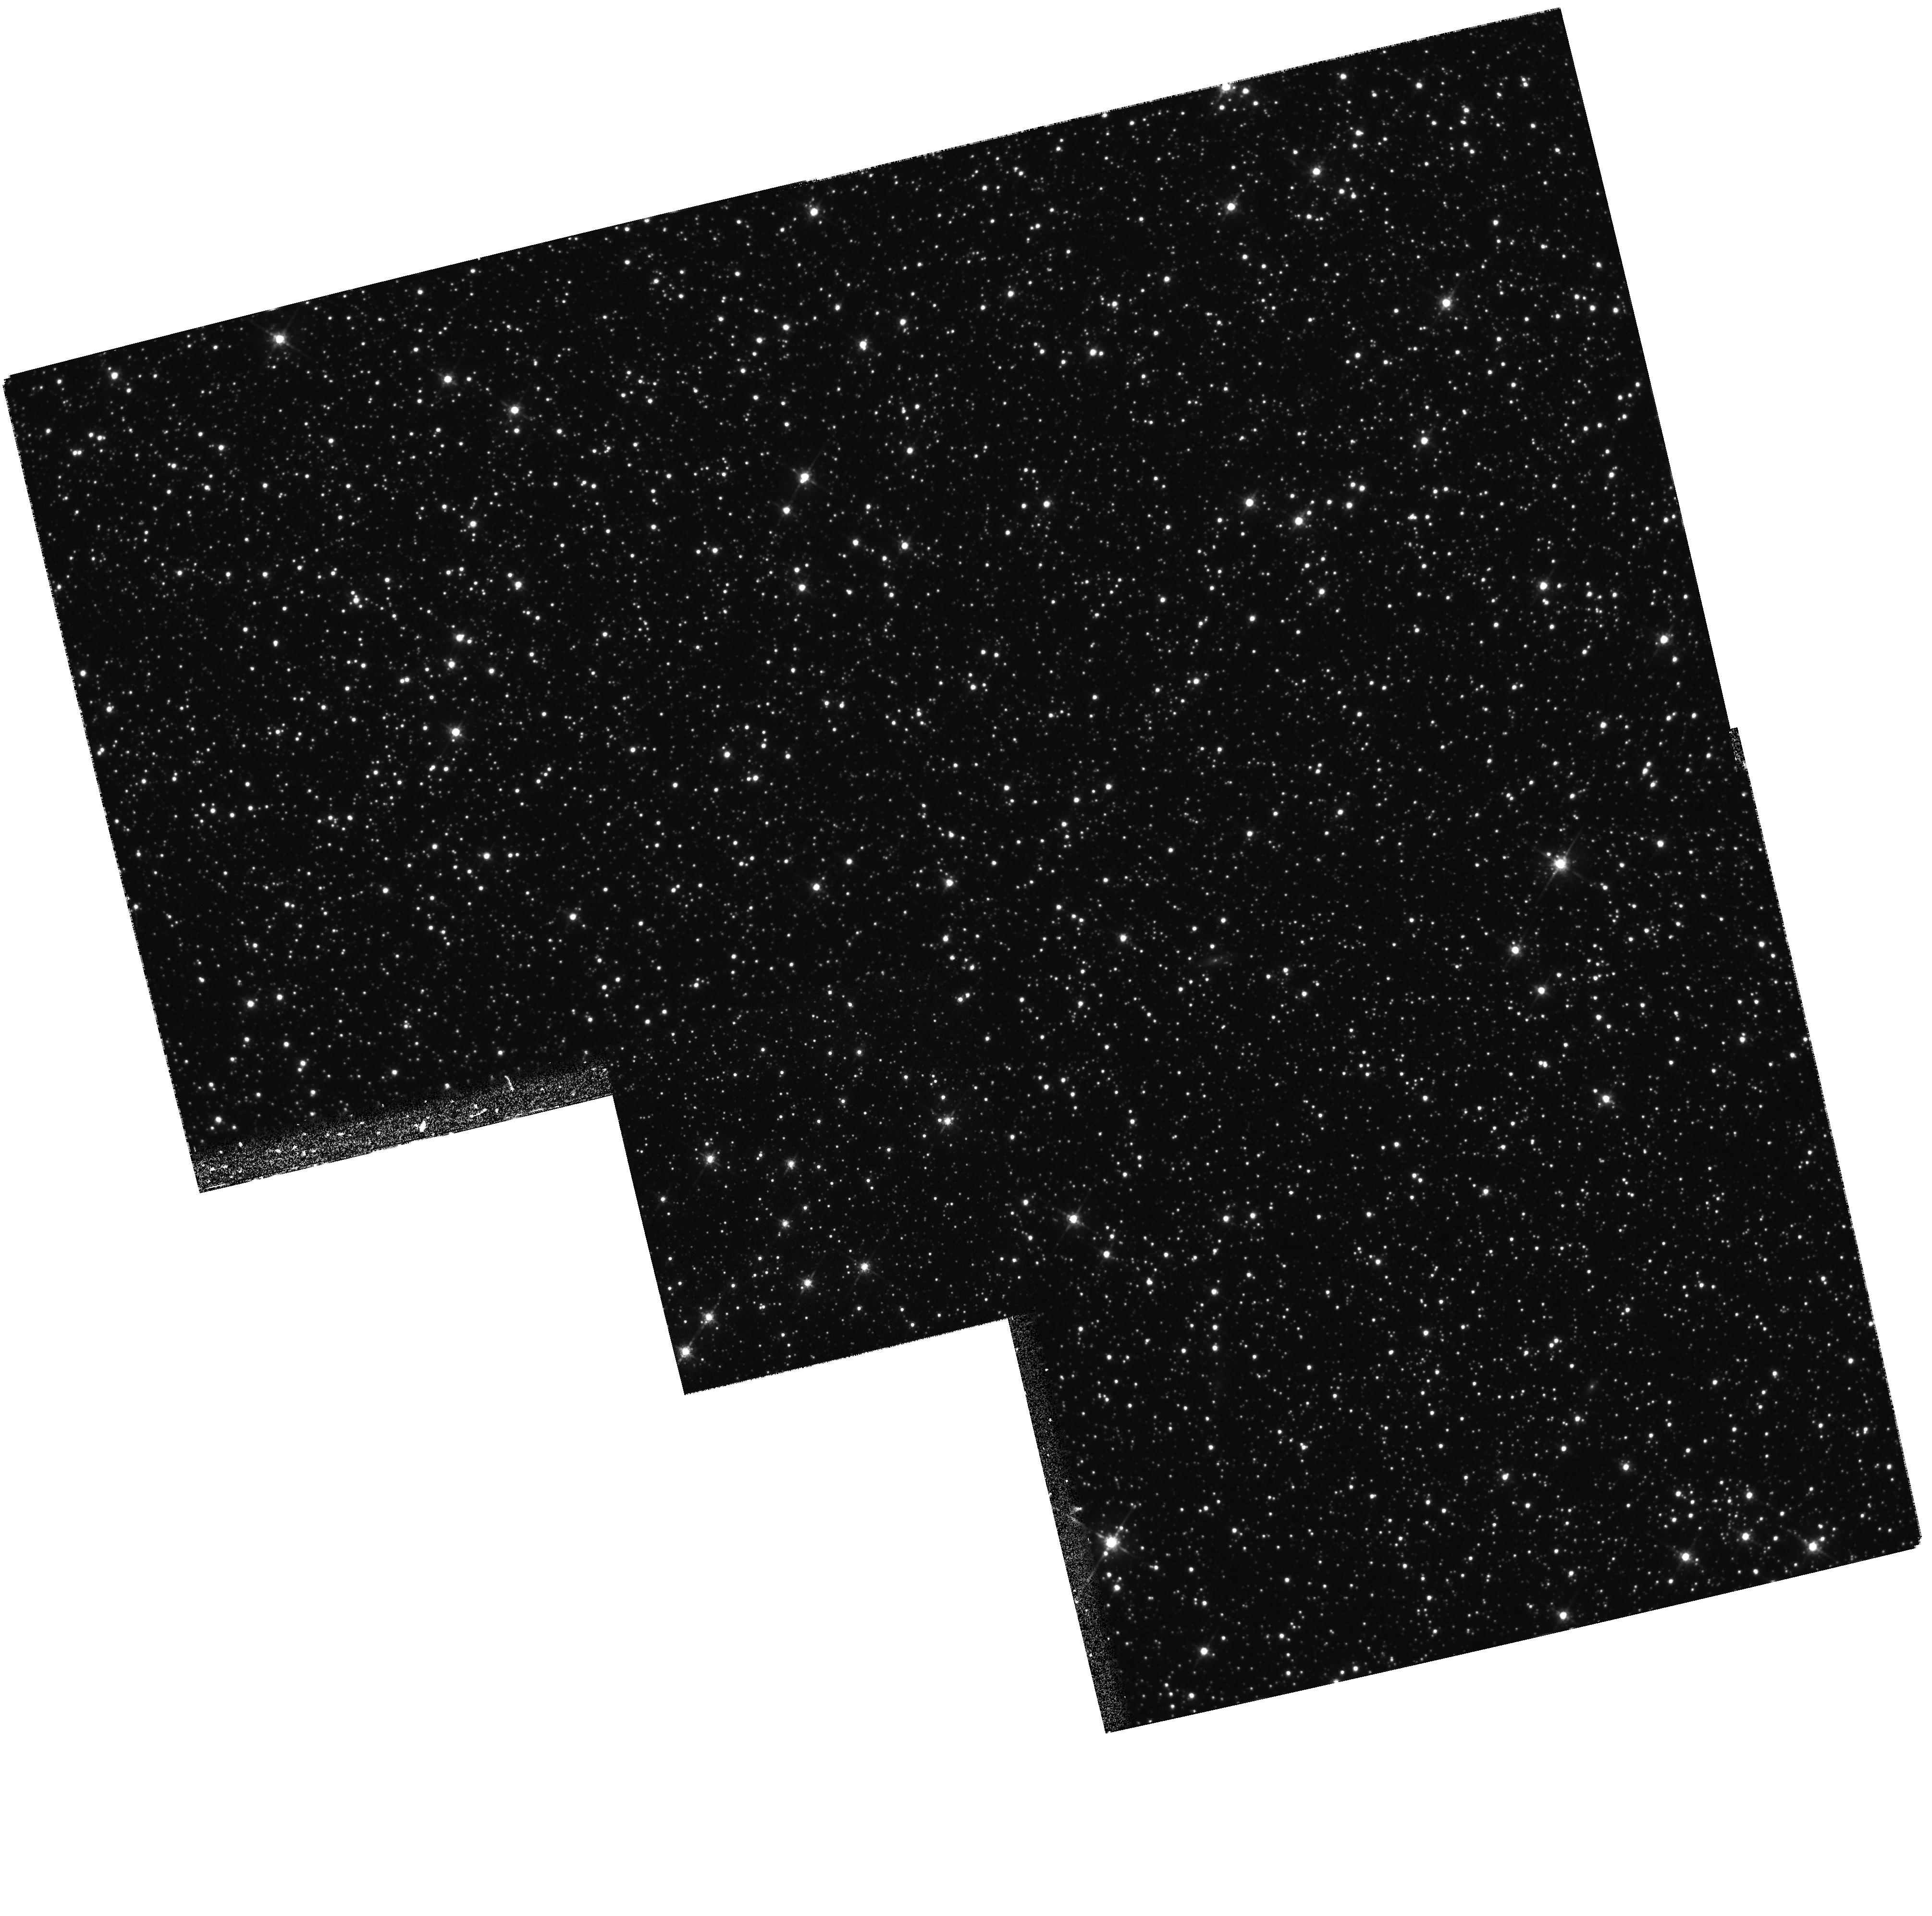
Target: LMC-0534-7025
Instrument: WFPC2/PC
Filter: F675W
Exposure: 35 min
Observation ID: hst_5901_01_wfpc2_pc_f675w_u3y501

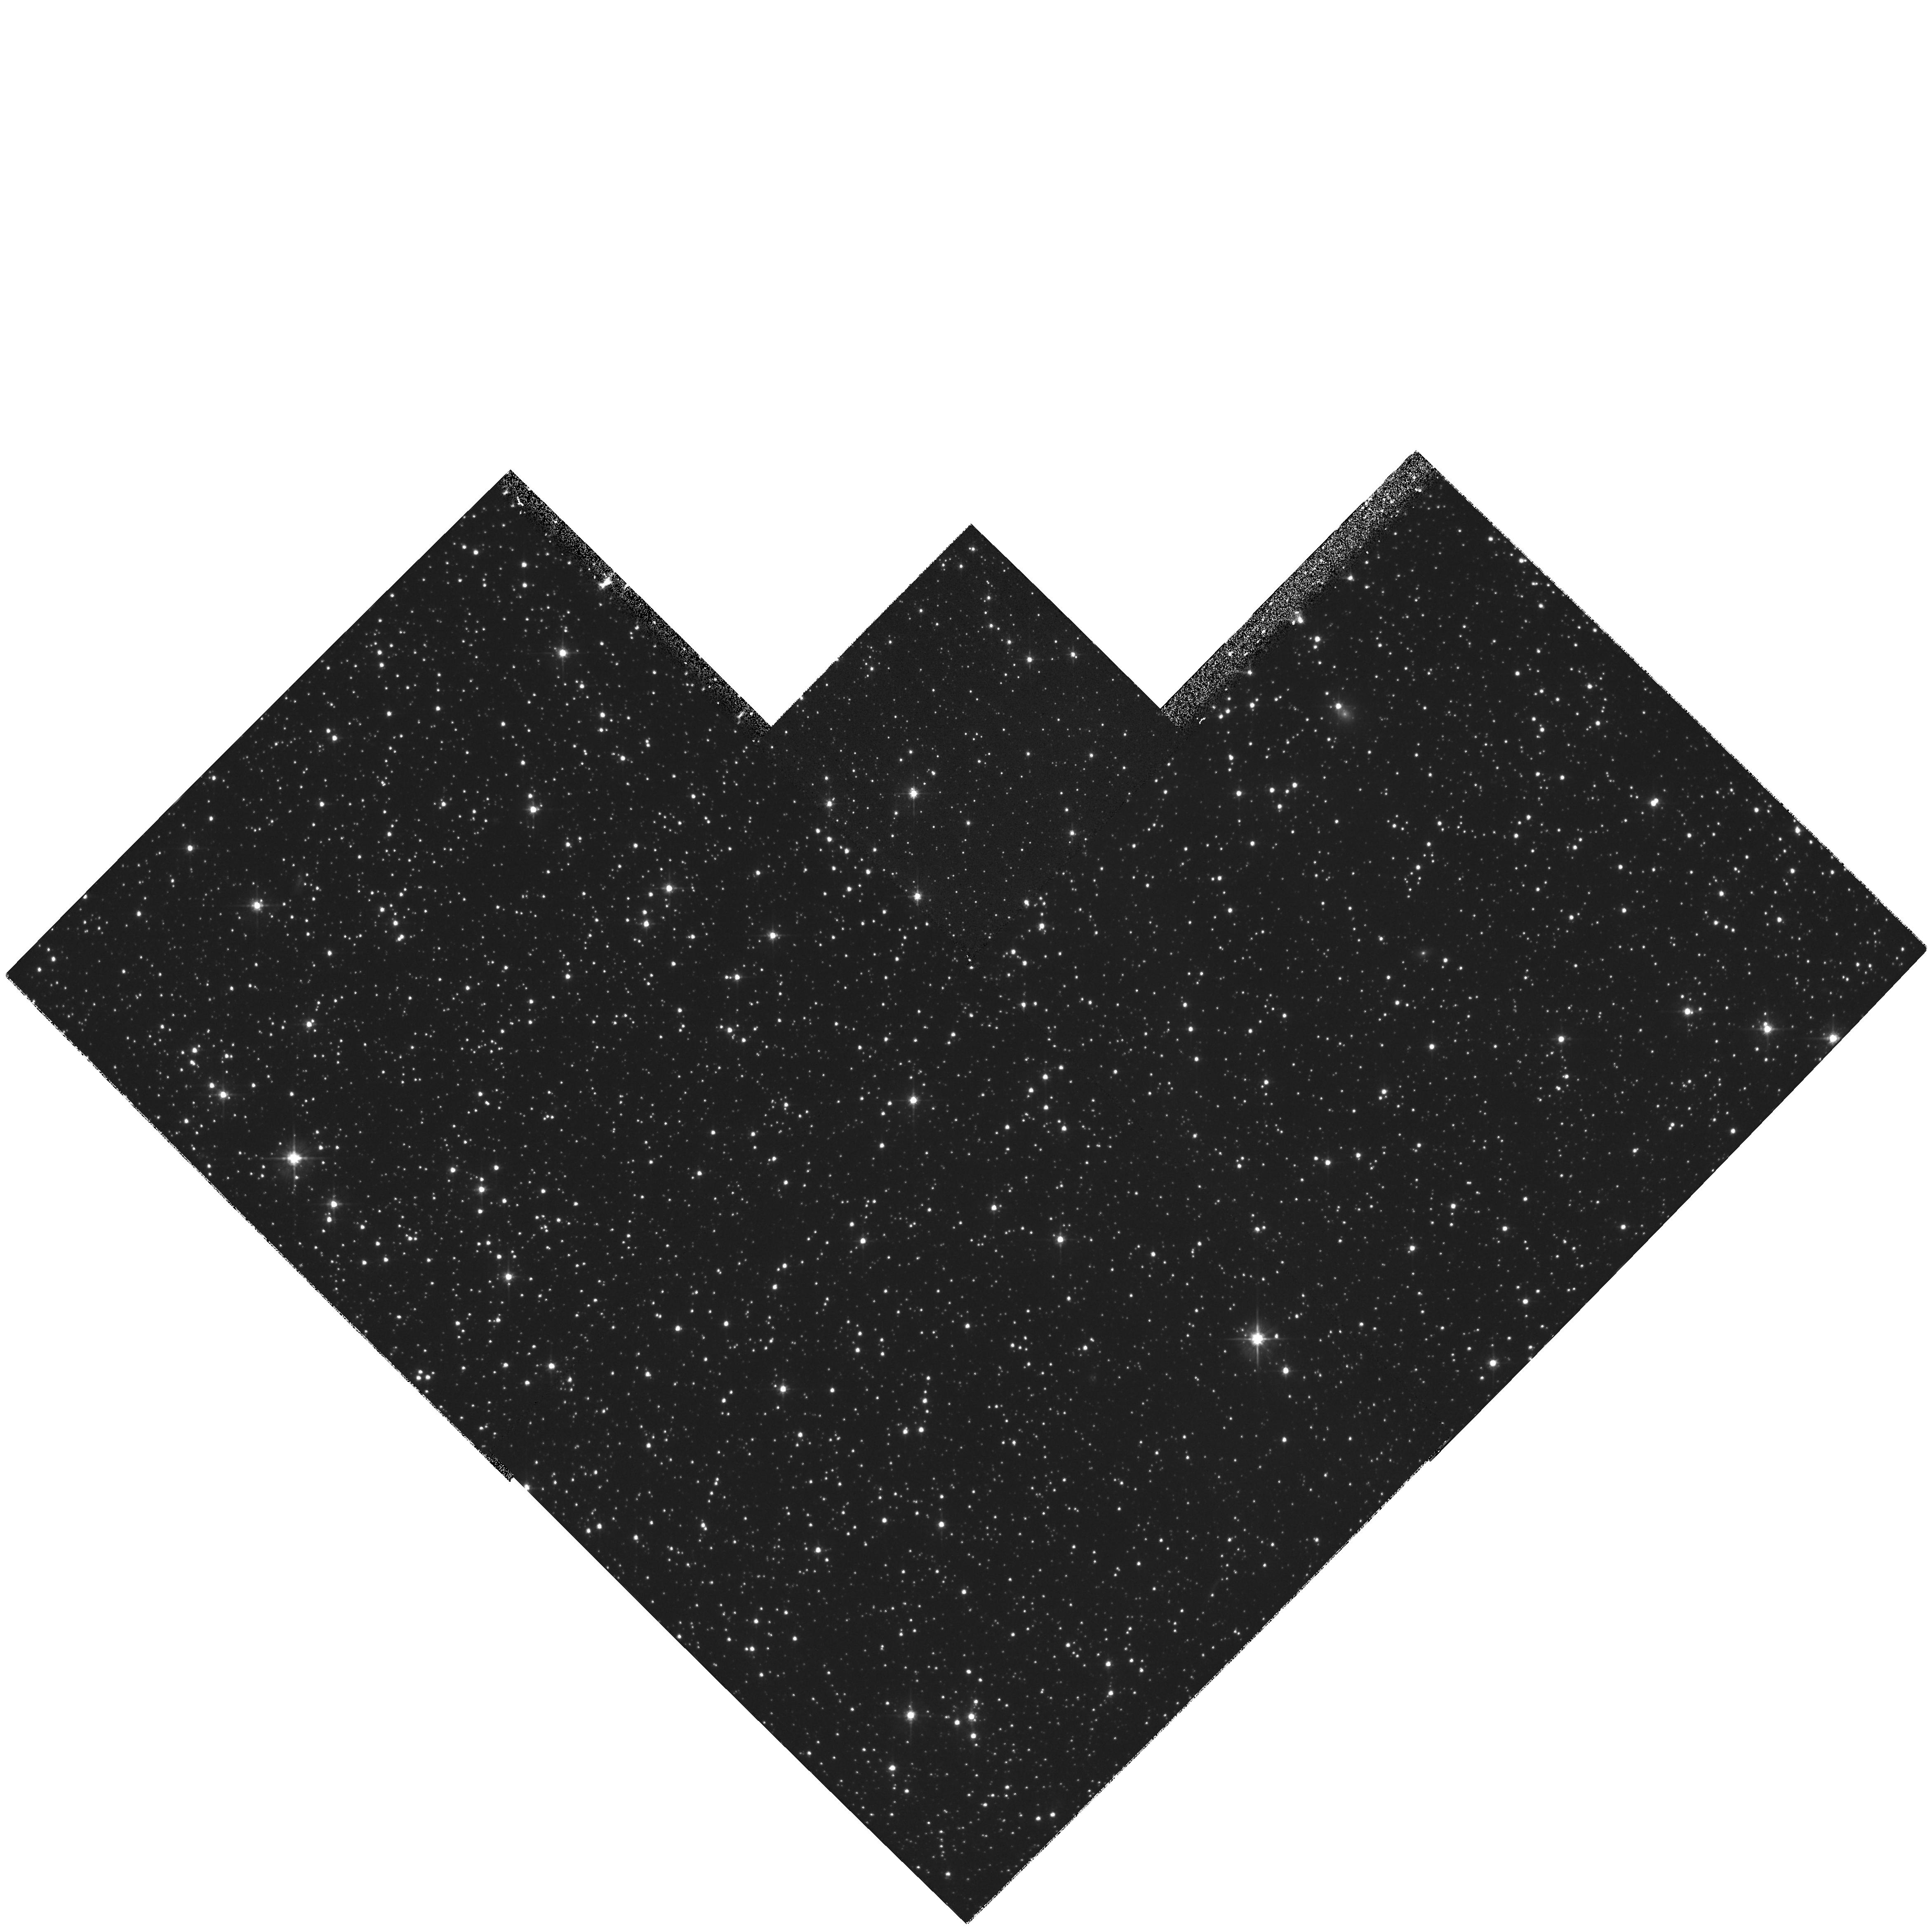
Target: LMC-0517-7047
Instrument: WFPC2/PC
Filter: F555W
Exposure: 26 min
Observation ID: hst_5901_03_wfpc2_pc_f555w_u3y503

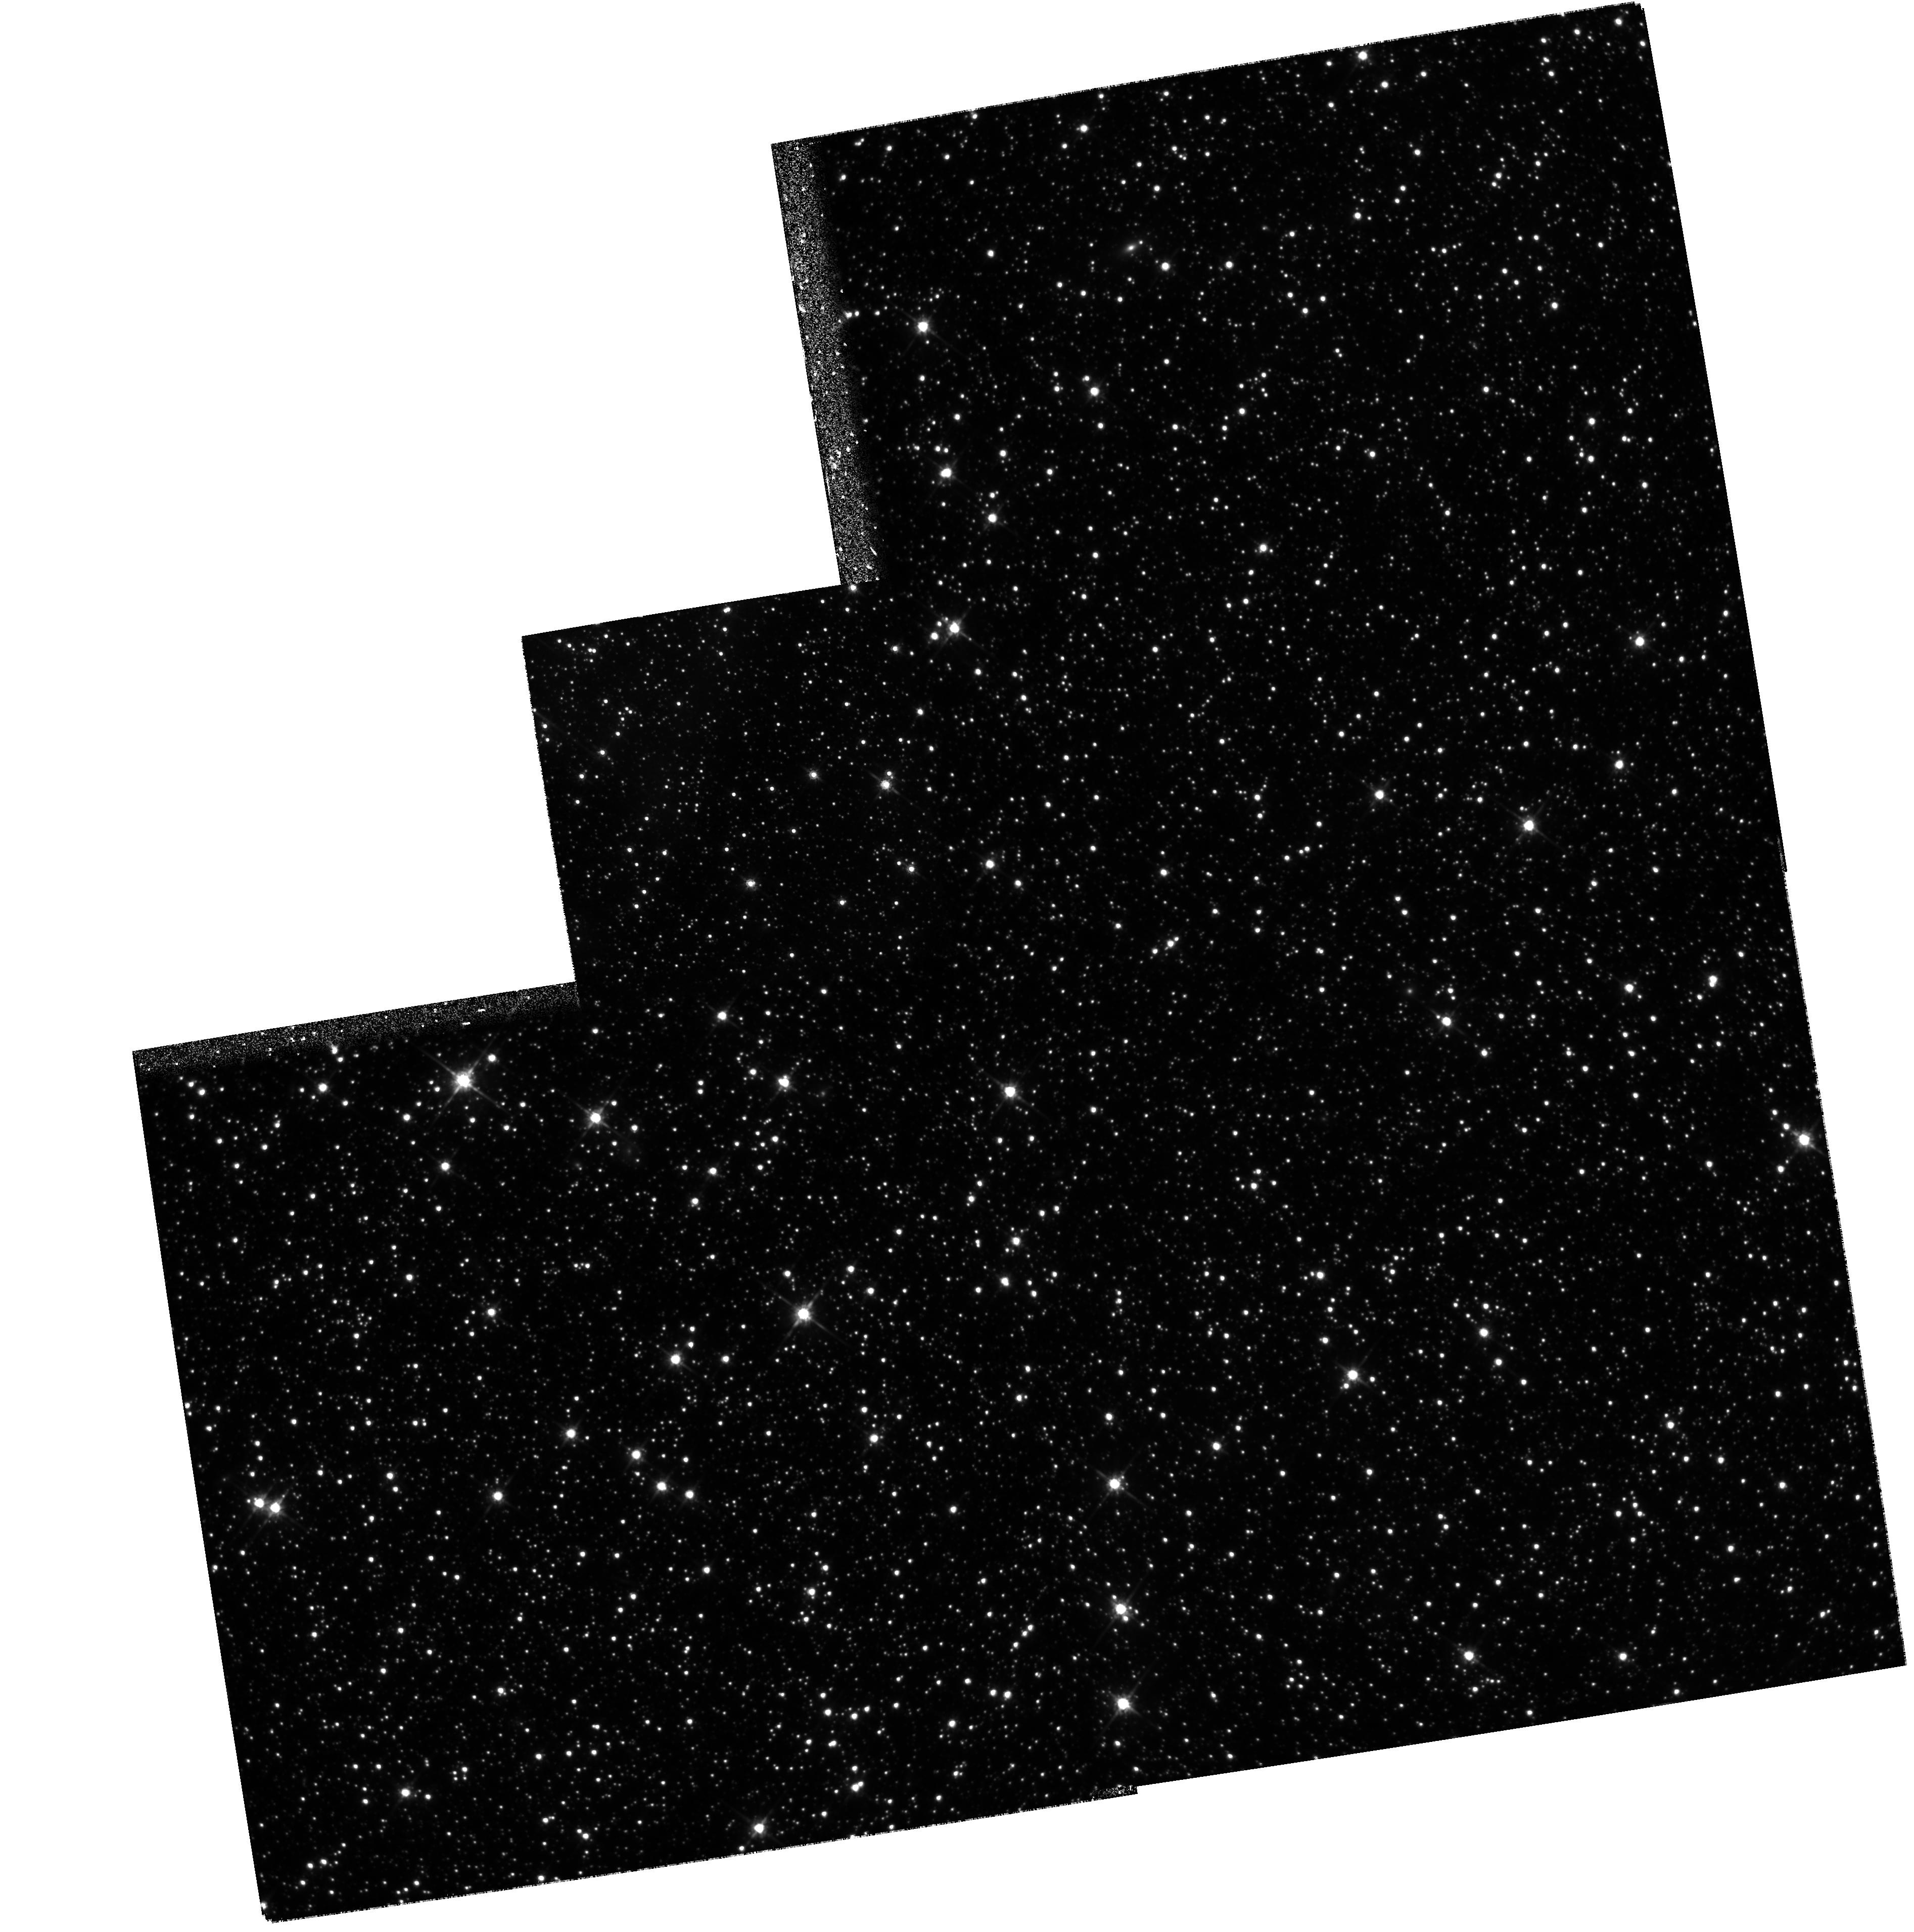
Target: LMC-0515-6848
Instrument: WFPC2/PC
Filter: F814W
Exposure: 5.6 h
Observation ID: hst_5901_04_wfpc2_pc_f814w_u3y504

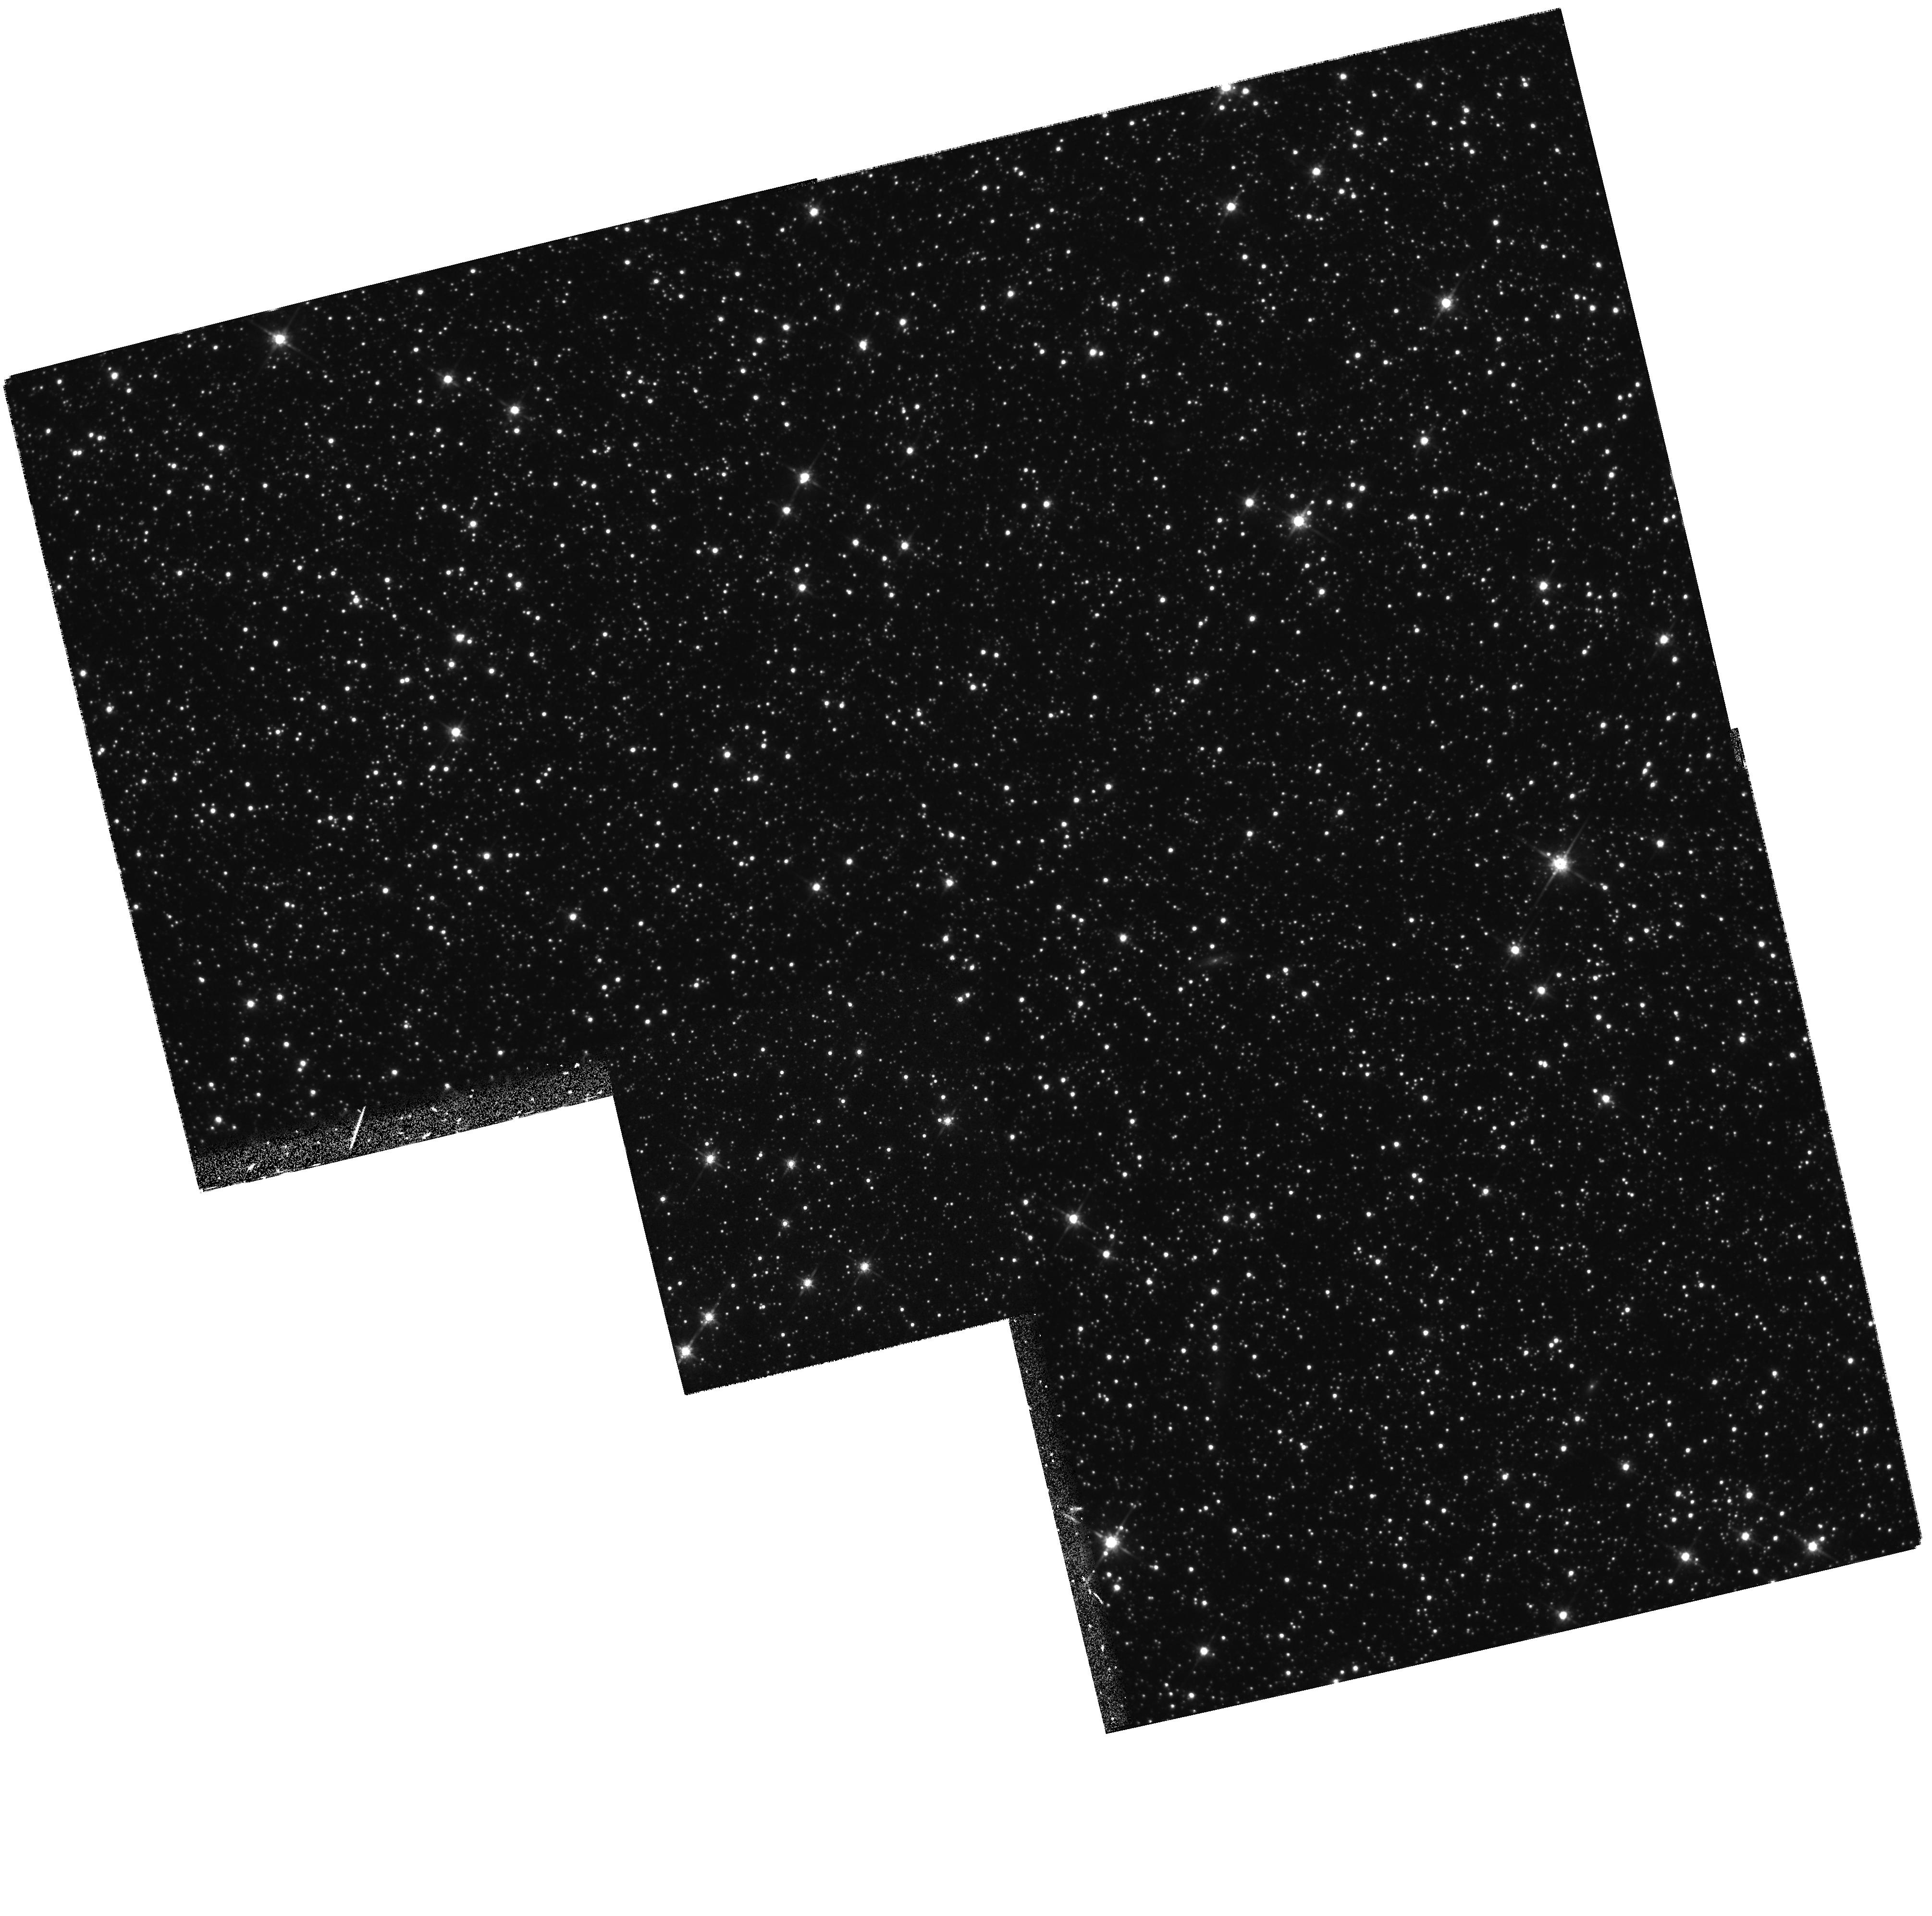
Target: LMC-0534-7025
Instrument: WFPC2/PC
Filter: F814W
Exposure: 35 min
Observation ID: hst_5901_01_wfpc2_pc_f814w_u3y501

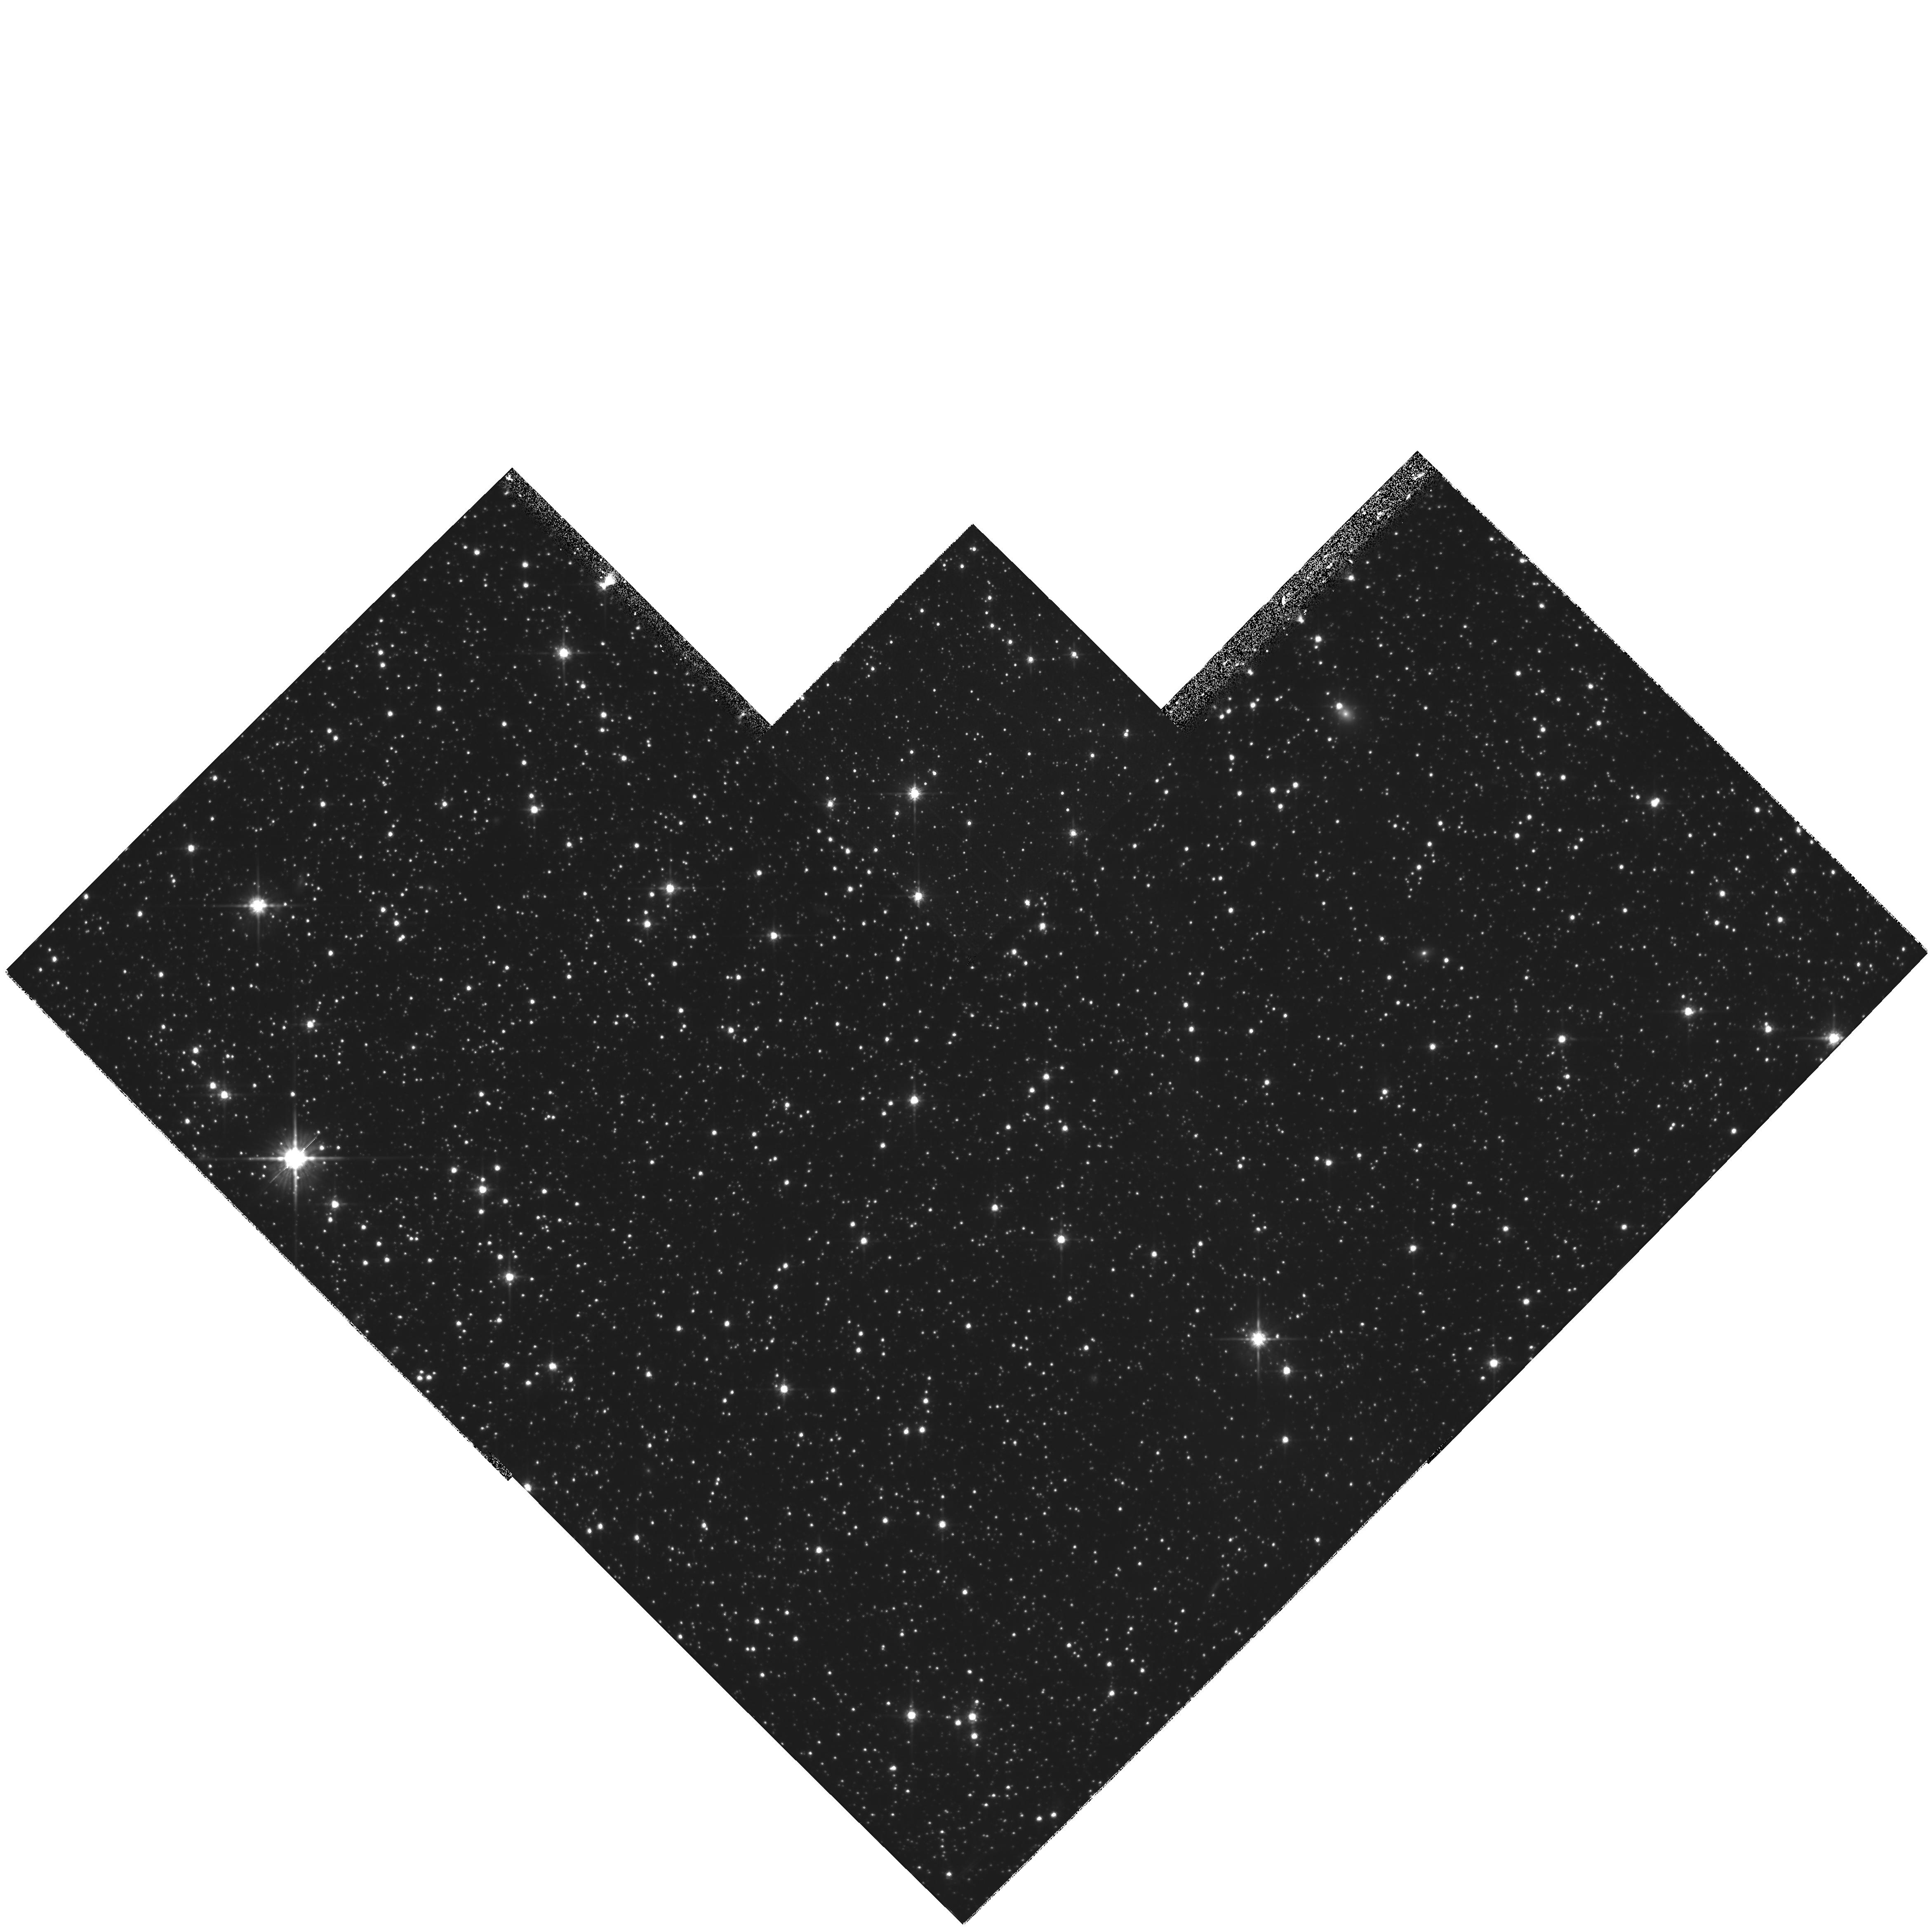
Target: LMC-0517-7047
Instrument: WFPC2/PC
Filter: F814W
Exposure: 4.6 h
Observation ID: hst_5901_02_wfpc2_pc_f814w_u3y502

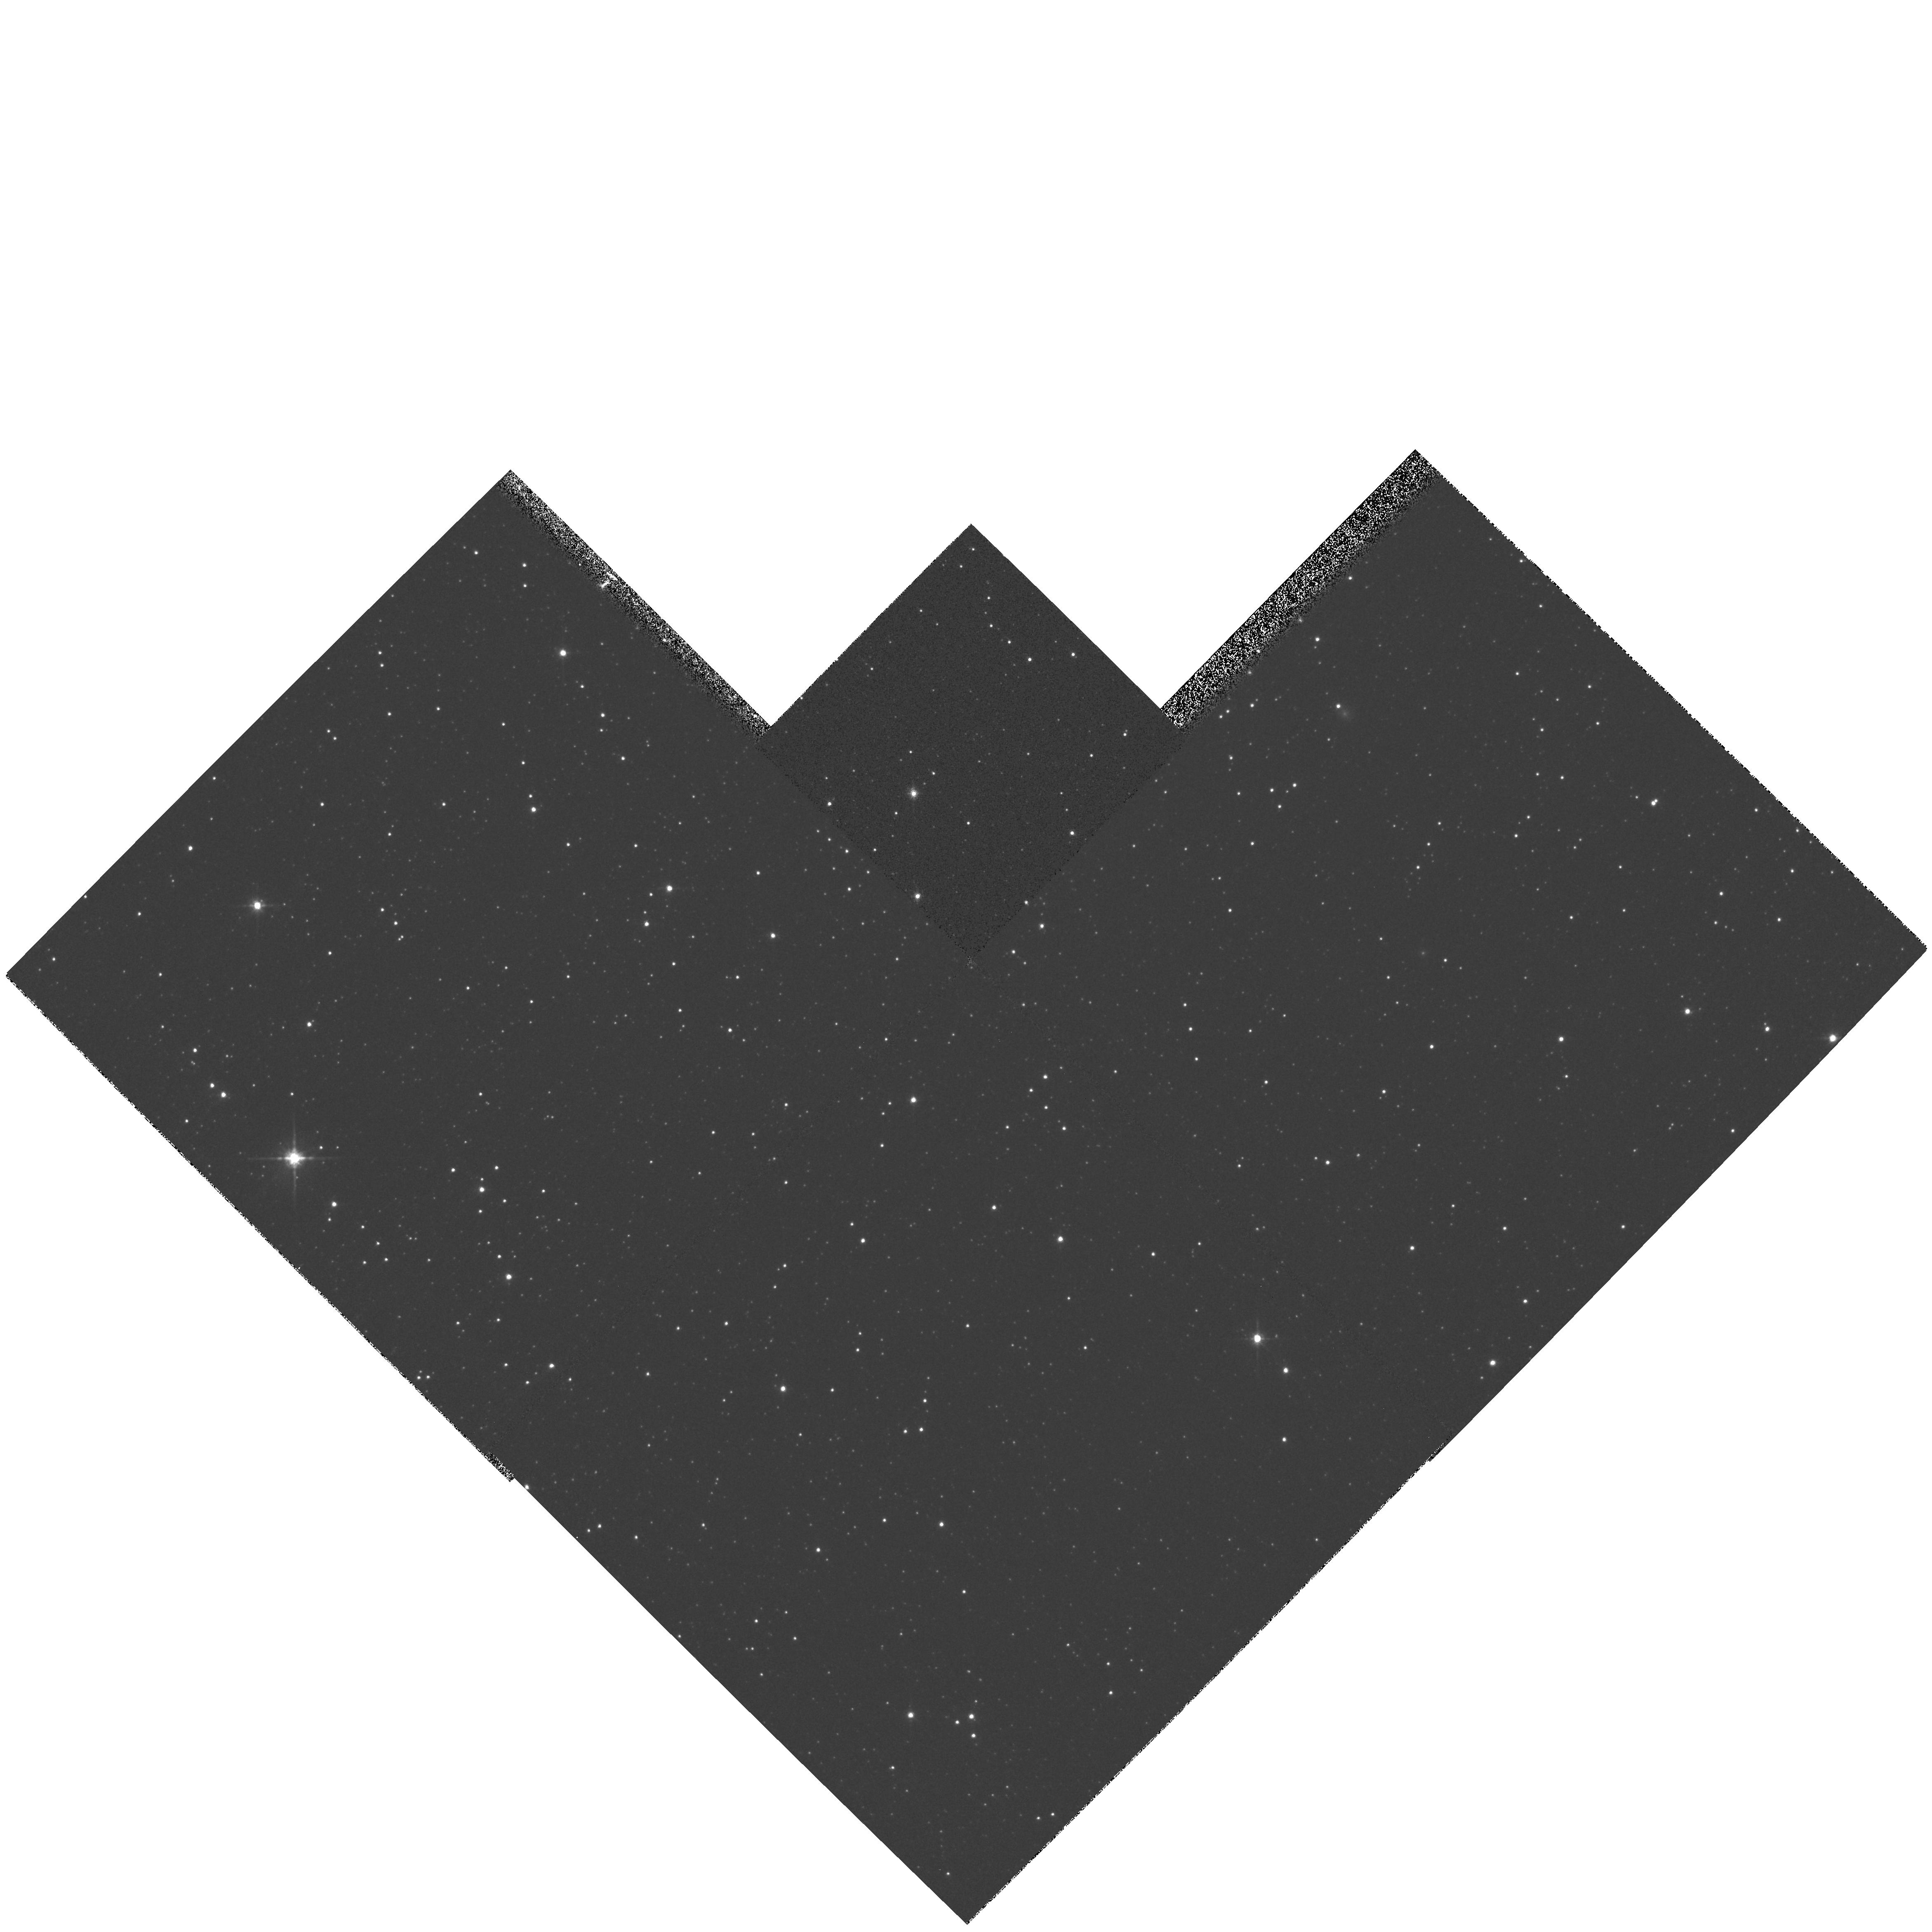
Target: LMC-0517-7047
Instrument: WFPC2/PC
Filter: F814W
Exposure: 2 min
Observation ID: hst_5901_03_wfpc2_pc_f814w_u3y503

Imaging of Gravitational Microlens Source Systems and their Underlying Stellar Backgrounds (PI: Cook, Kem)

We propose to obtain high spatial resolution images of fields containing the (currently) unresolved images of the source plus lens for a sample of recently detected microlensing events in the Large Magellanic Cloud and the bulge of the Milky Way. The deep images of the sources will provide first epoch images for comparison with later images to resolve the proper motion of the lensing object, if it is luminous. If the lens is not resolved on later images, this is strong evidence that the lenses are not members of the luminous stellar component of disk or near halo. These measurements cut to the heart of the dark matter controversy in the halo of the Milky Way. We also propose to determine the stellar luminosity function in these crowded fields to three magnitudes fainter than surveyed by our ground based search in order to determine the effect of blending and confusion on our microlens detection efficiency.